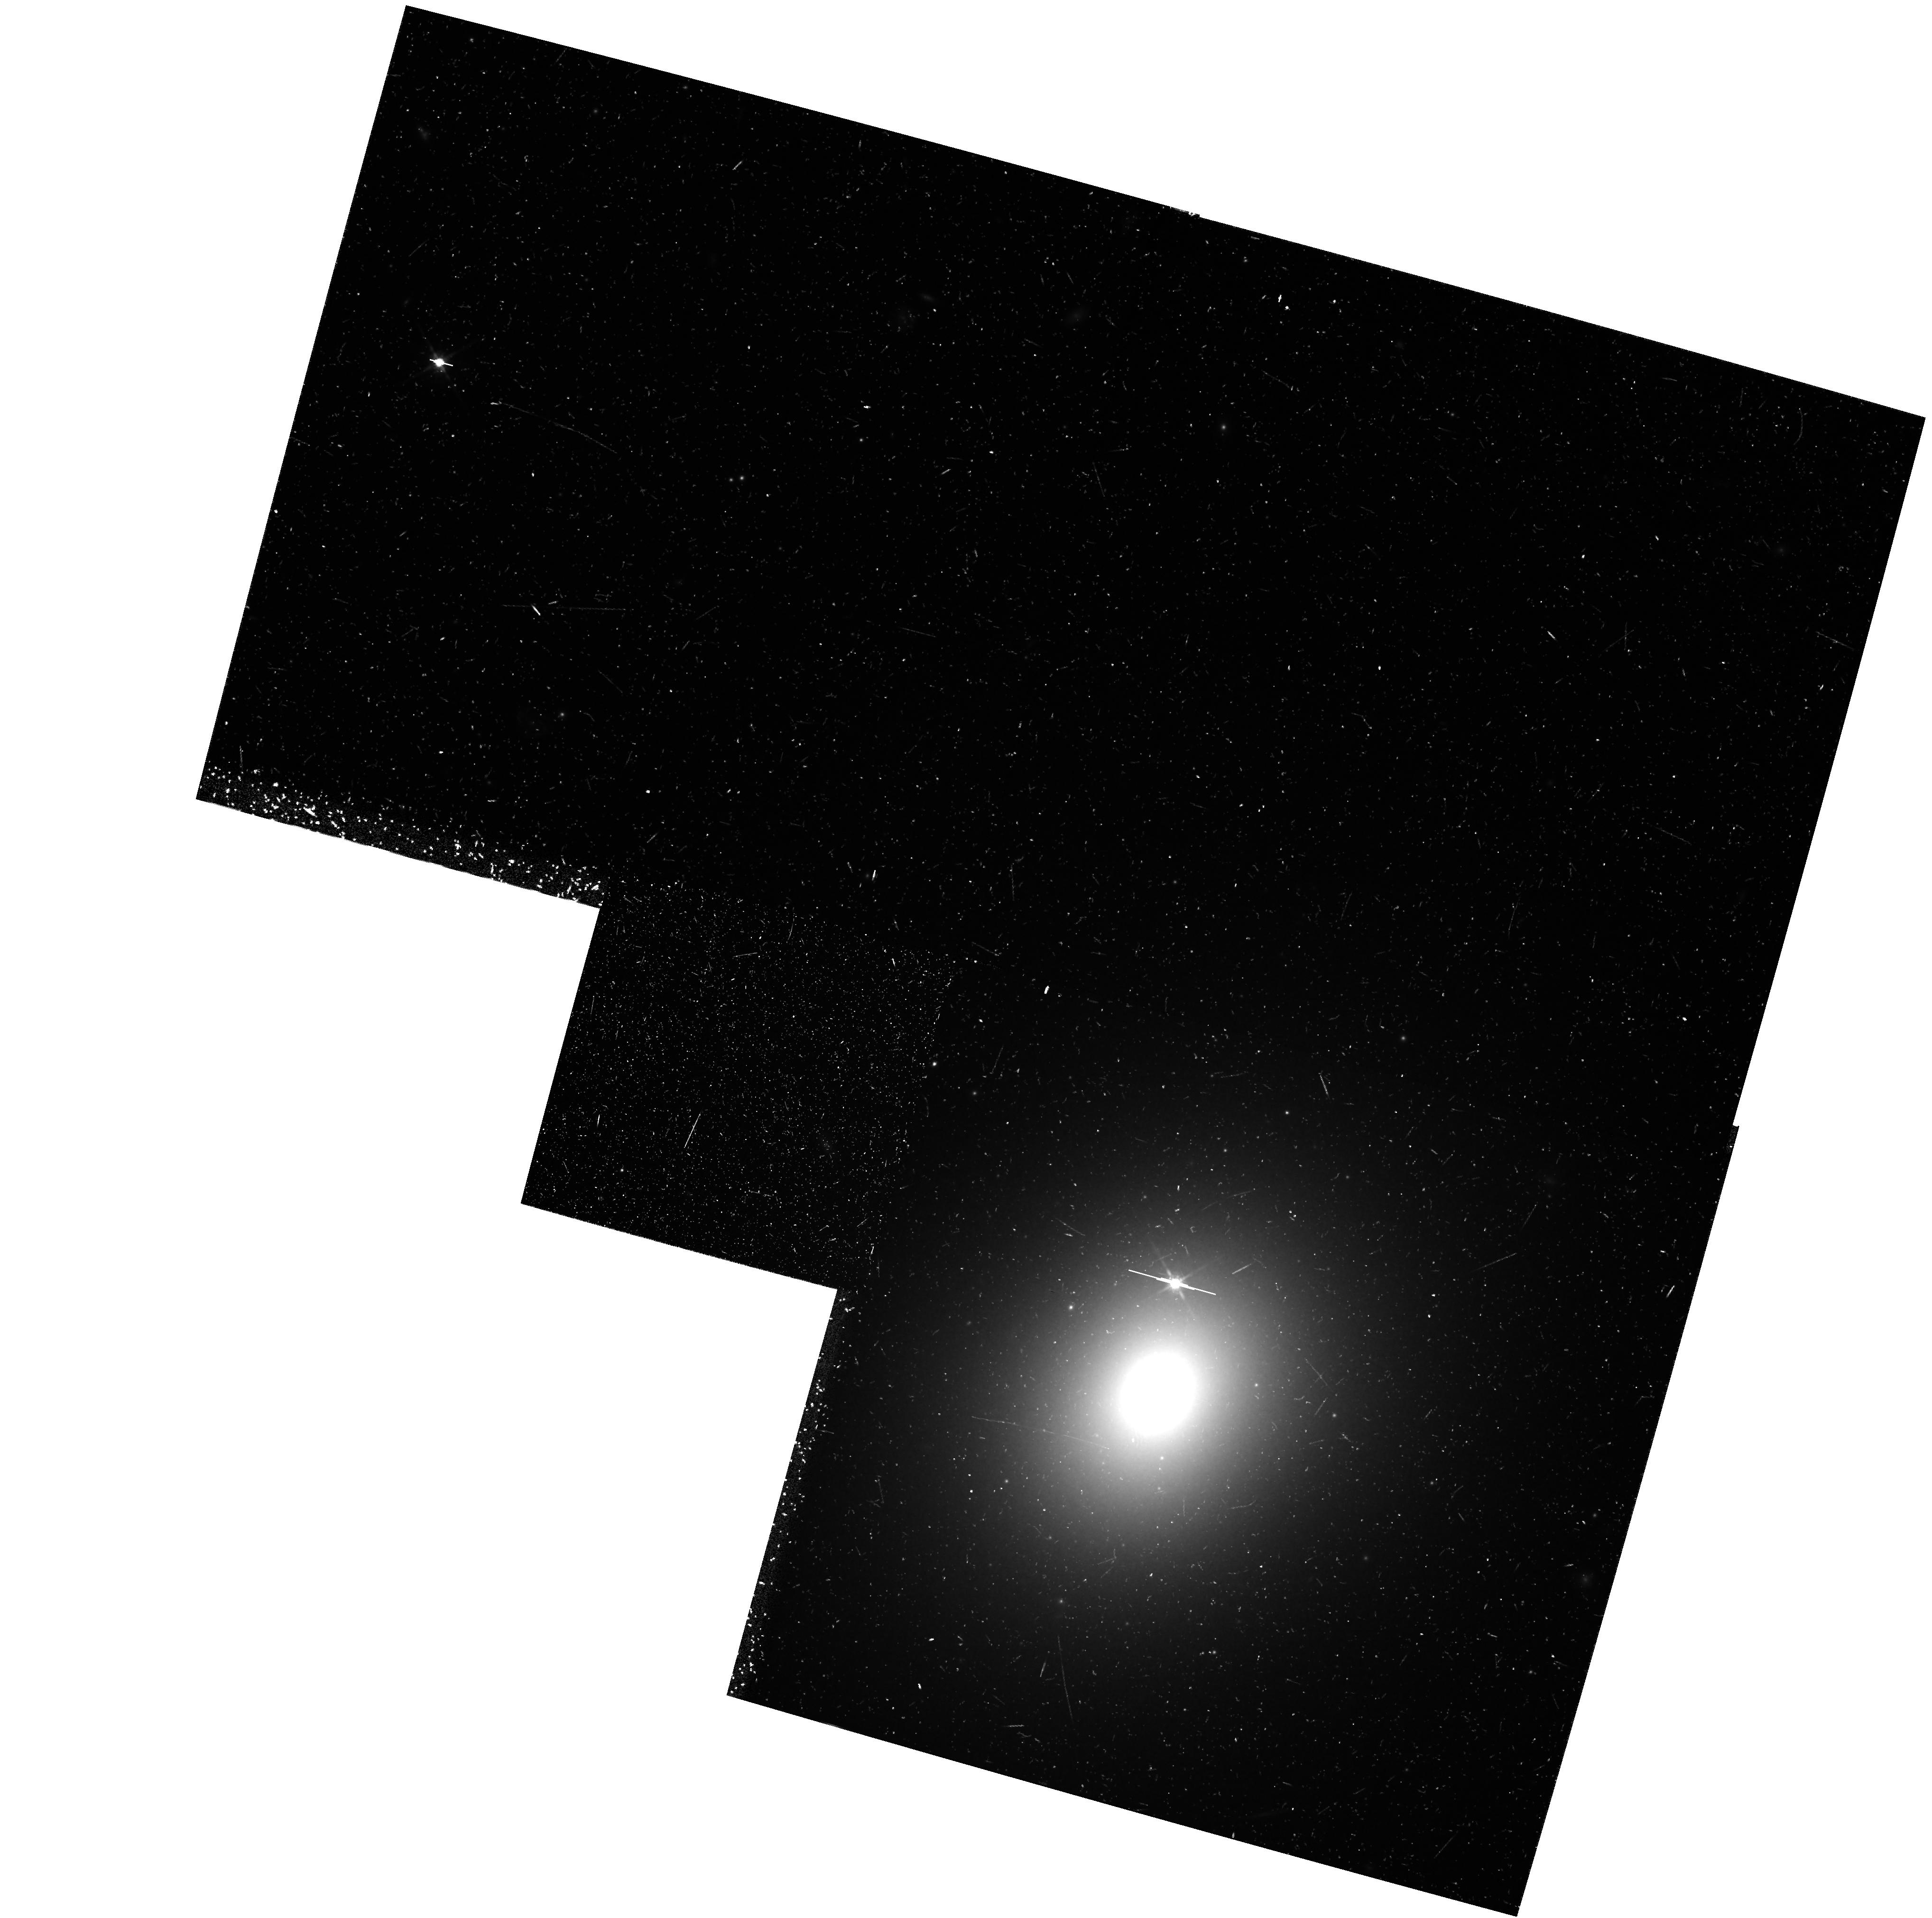
Target: ANYWHERE
Instrument: WFPC2/PC
Filter: F814W
Exposure: 47 min
Observation ID: hst_6252_0f_wfpc2_pc_f814w_u2ot0f

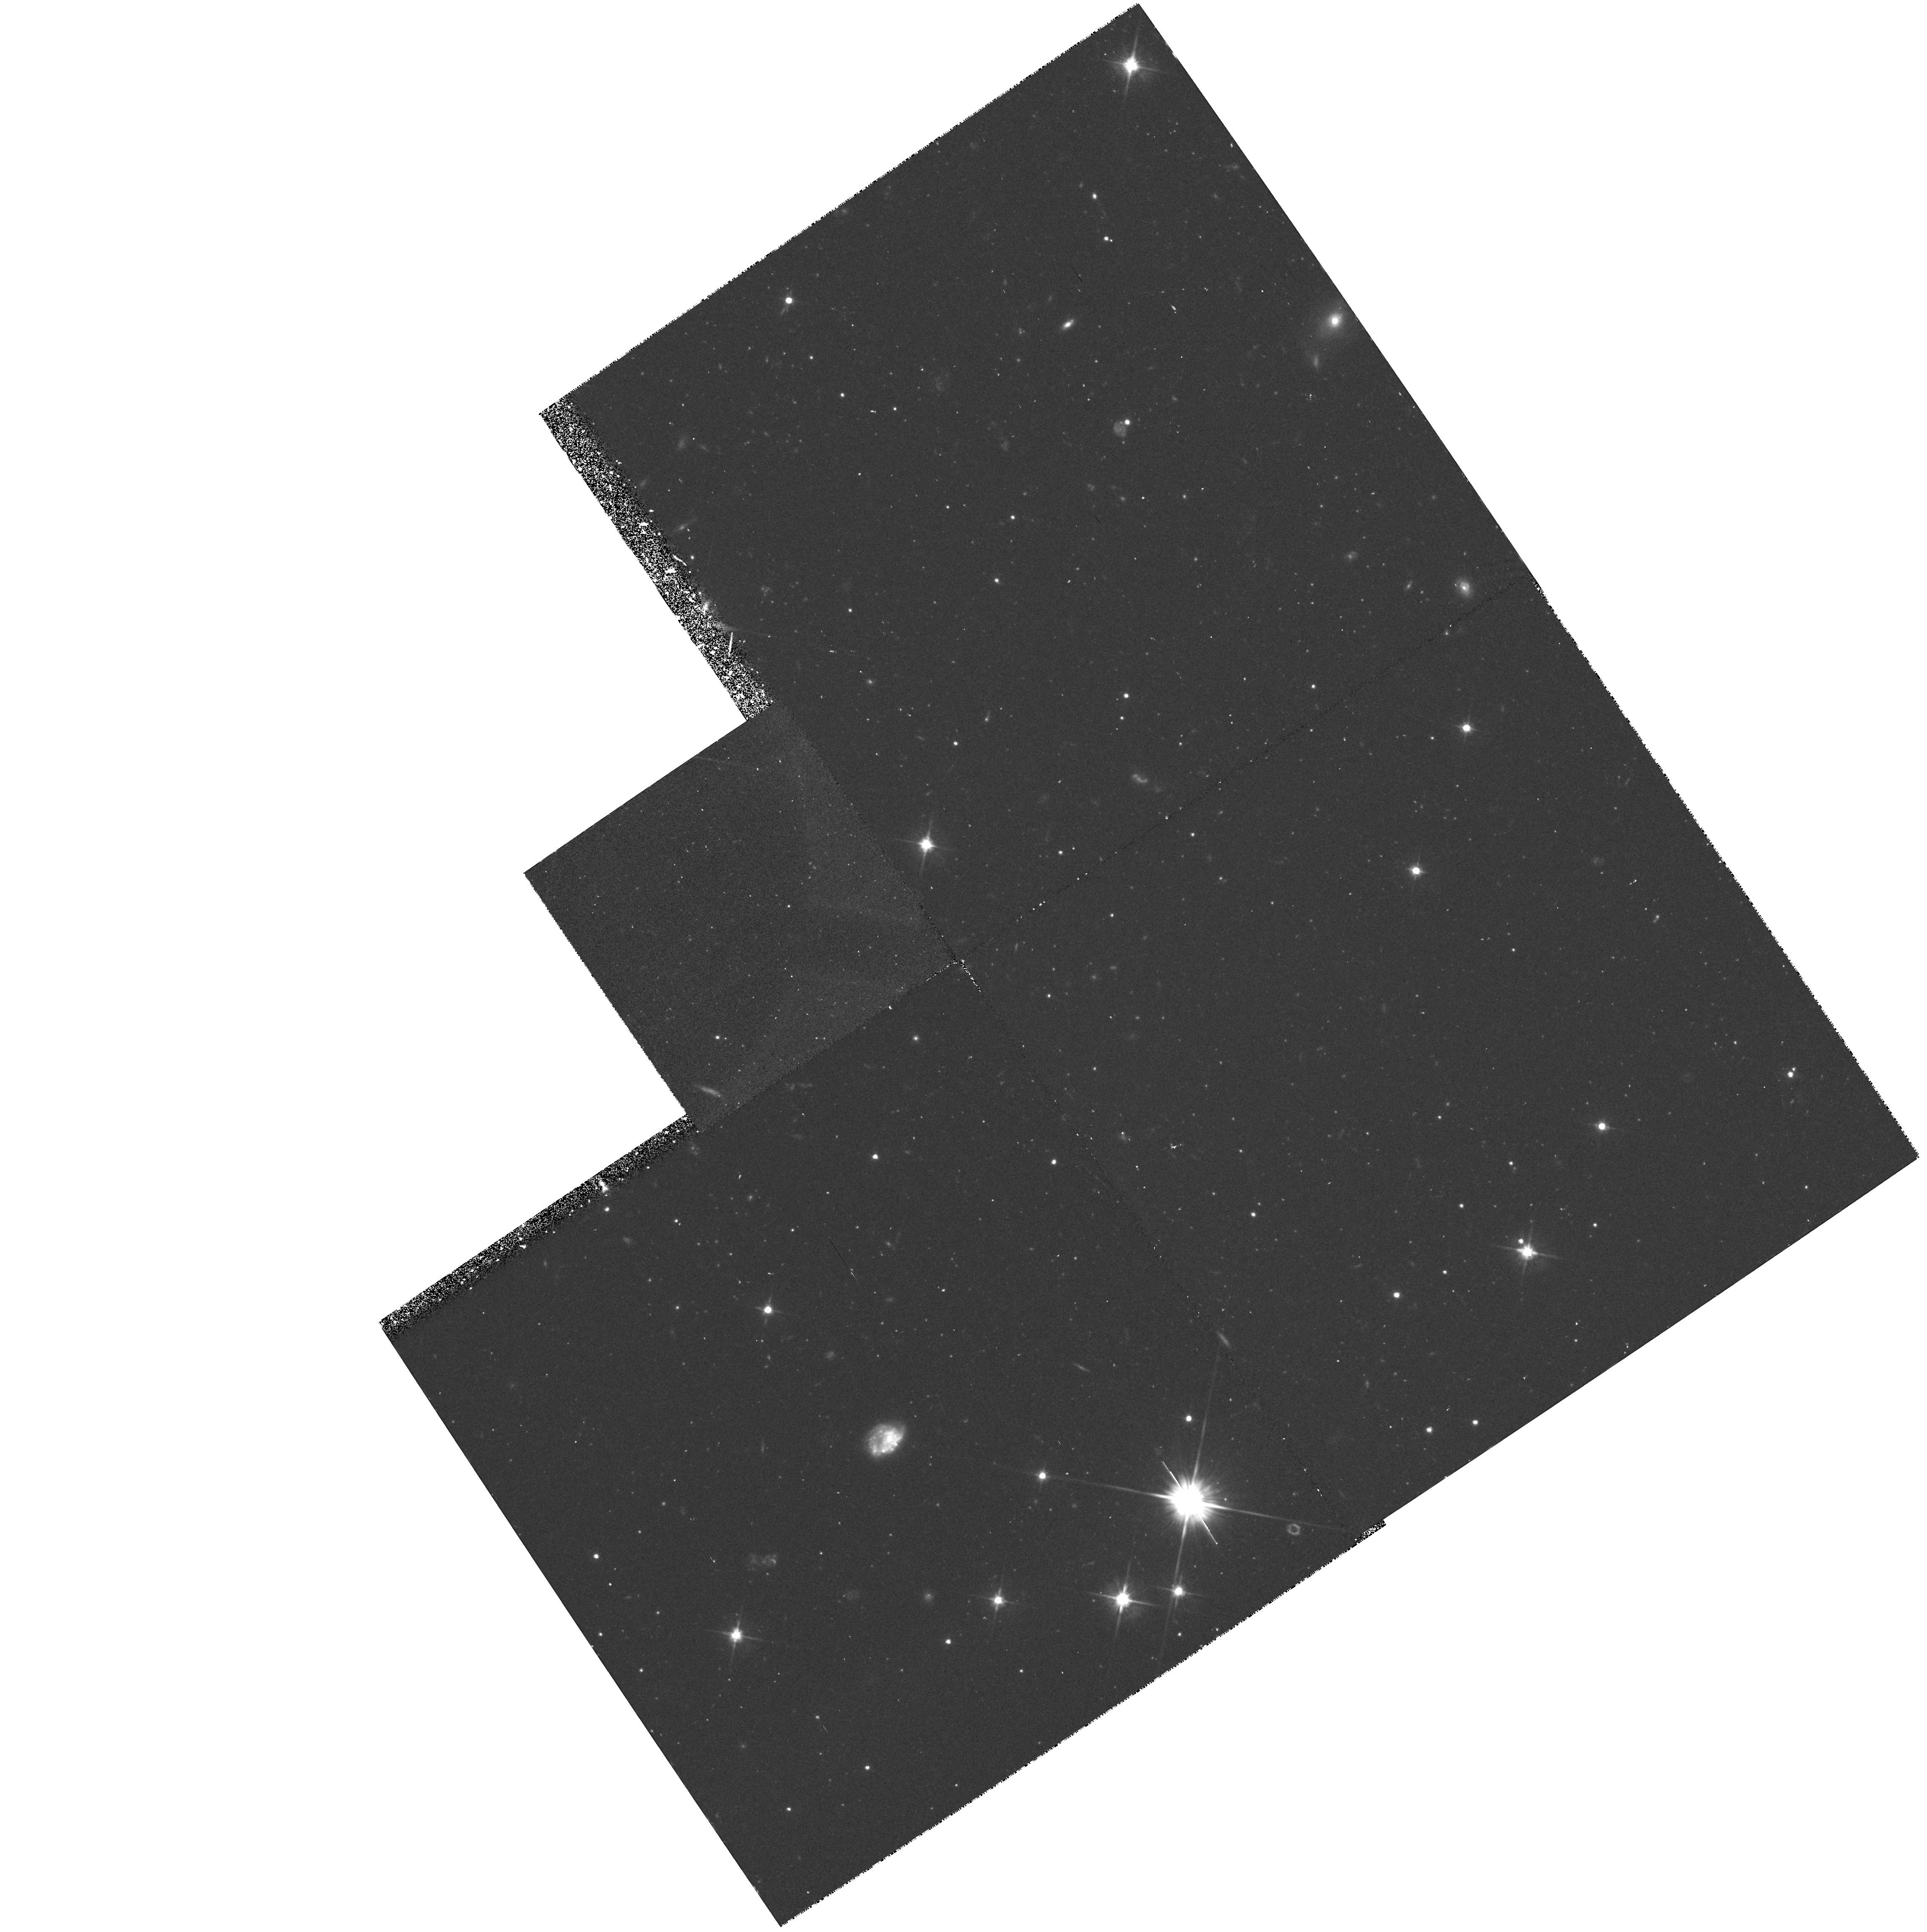
Target: ANYWHERE
Instrument: WFPC2/PC
Filter: F606W
Exposure: 42 min
Observation ID: hst_6252_0d_wfpc2_pc_f606w_u2ot0d

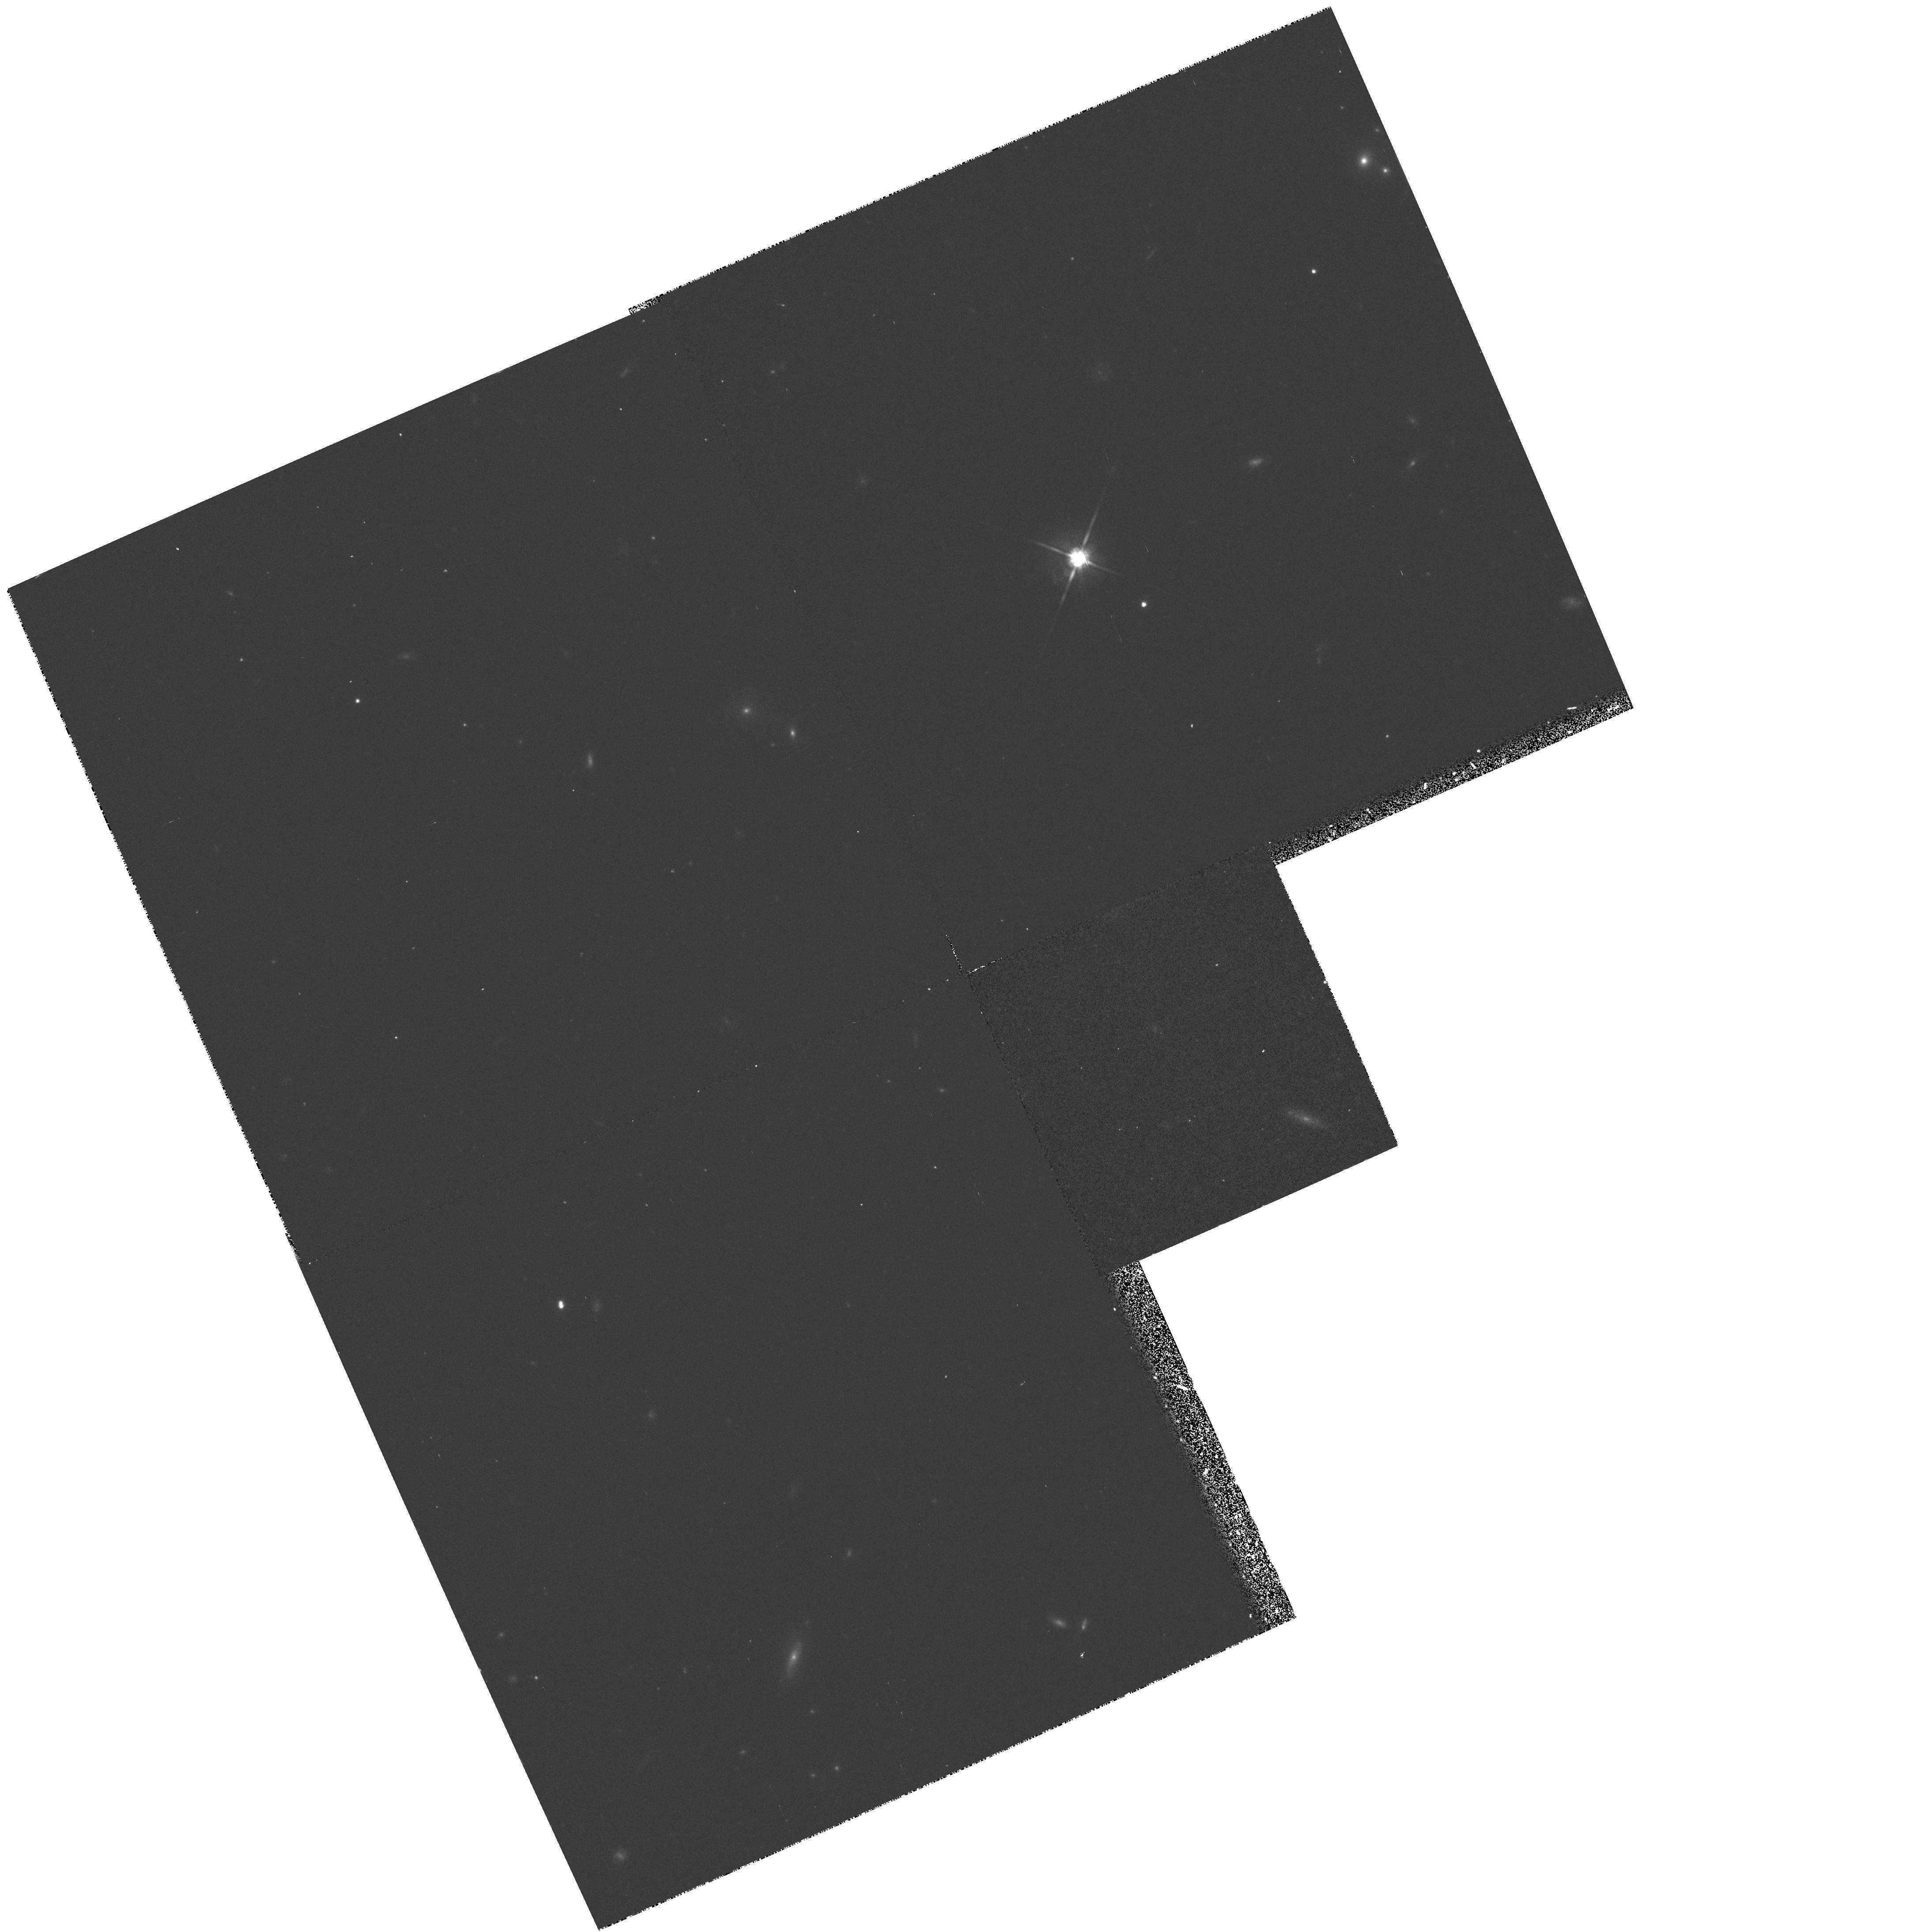
Target: ANYWHERE
Instrument: WFPC2/PC
Filter: F814W
Exposure: 17 min
Observation ID: hst_6252_0m_wfpc2_pc_f814w_u2ot0m

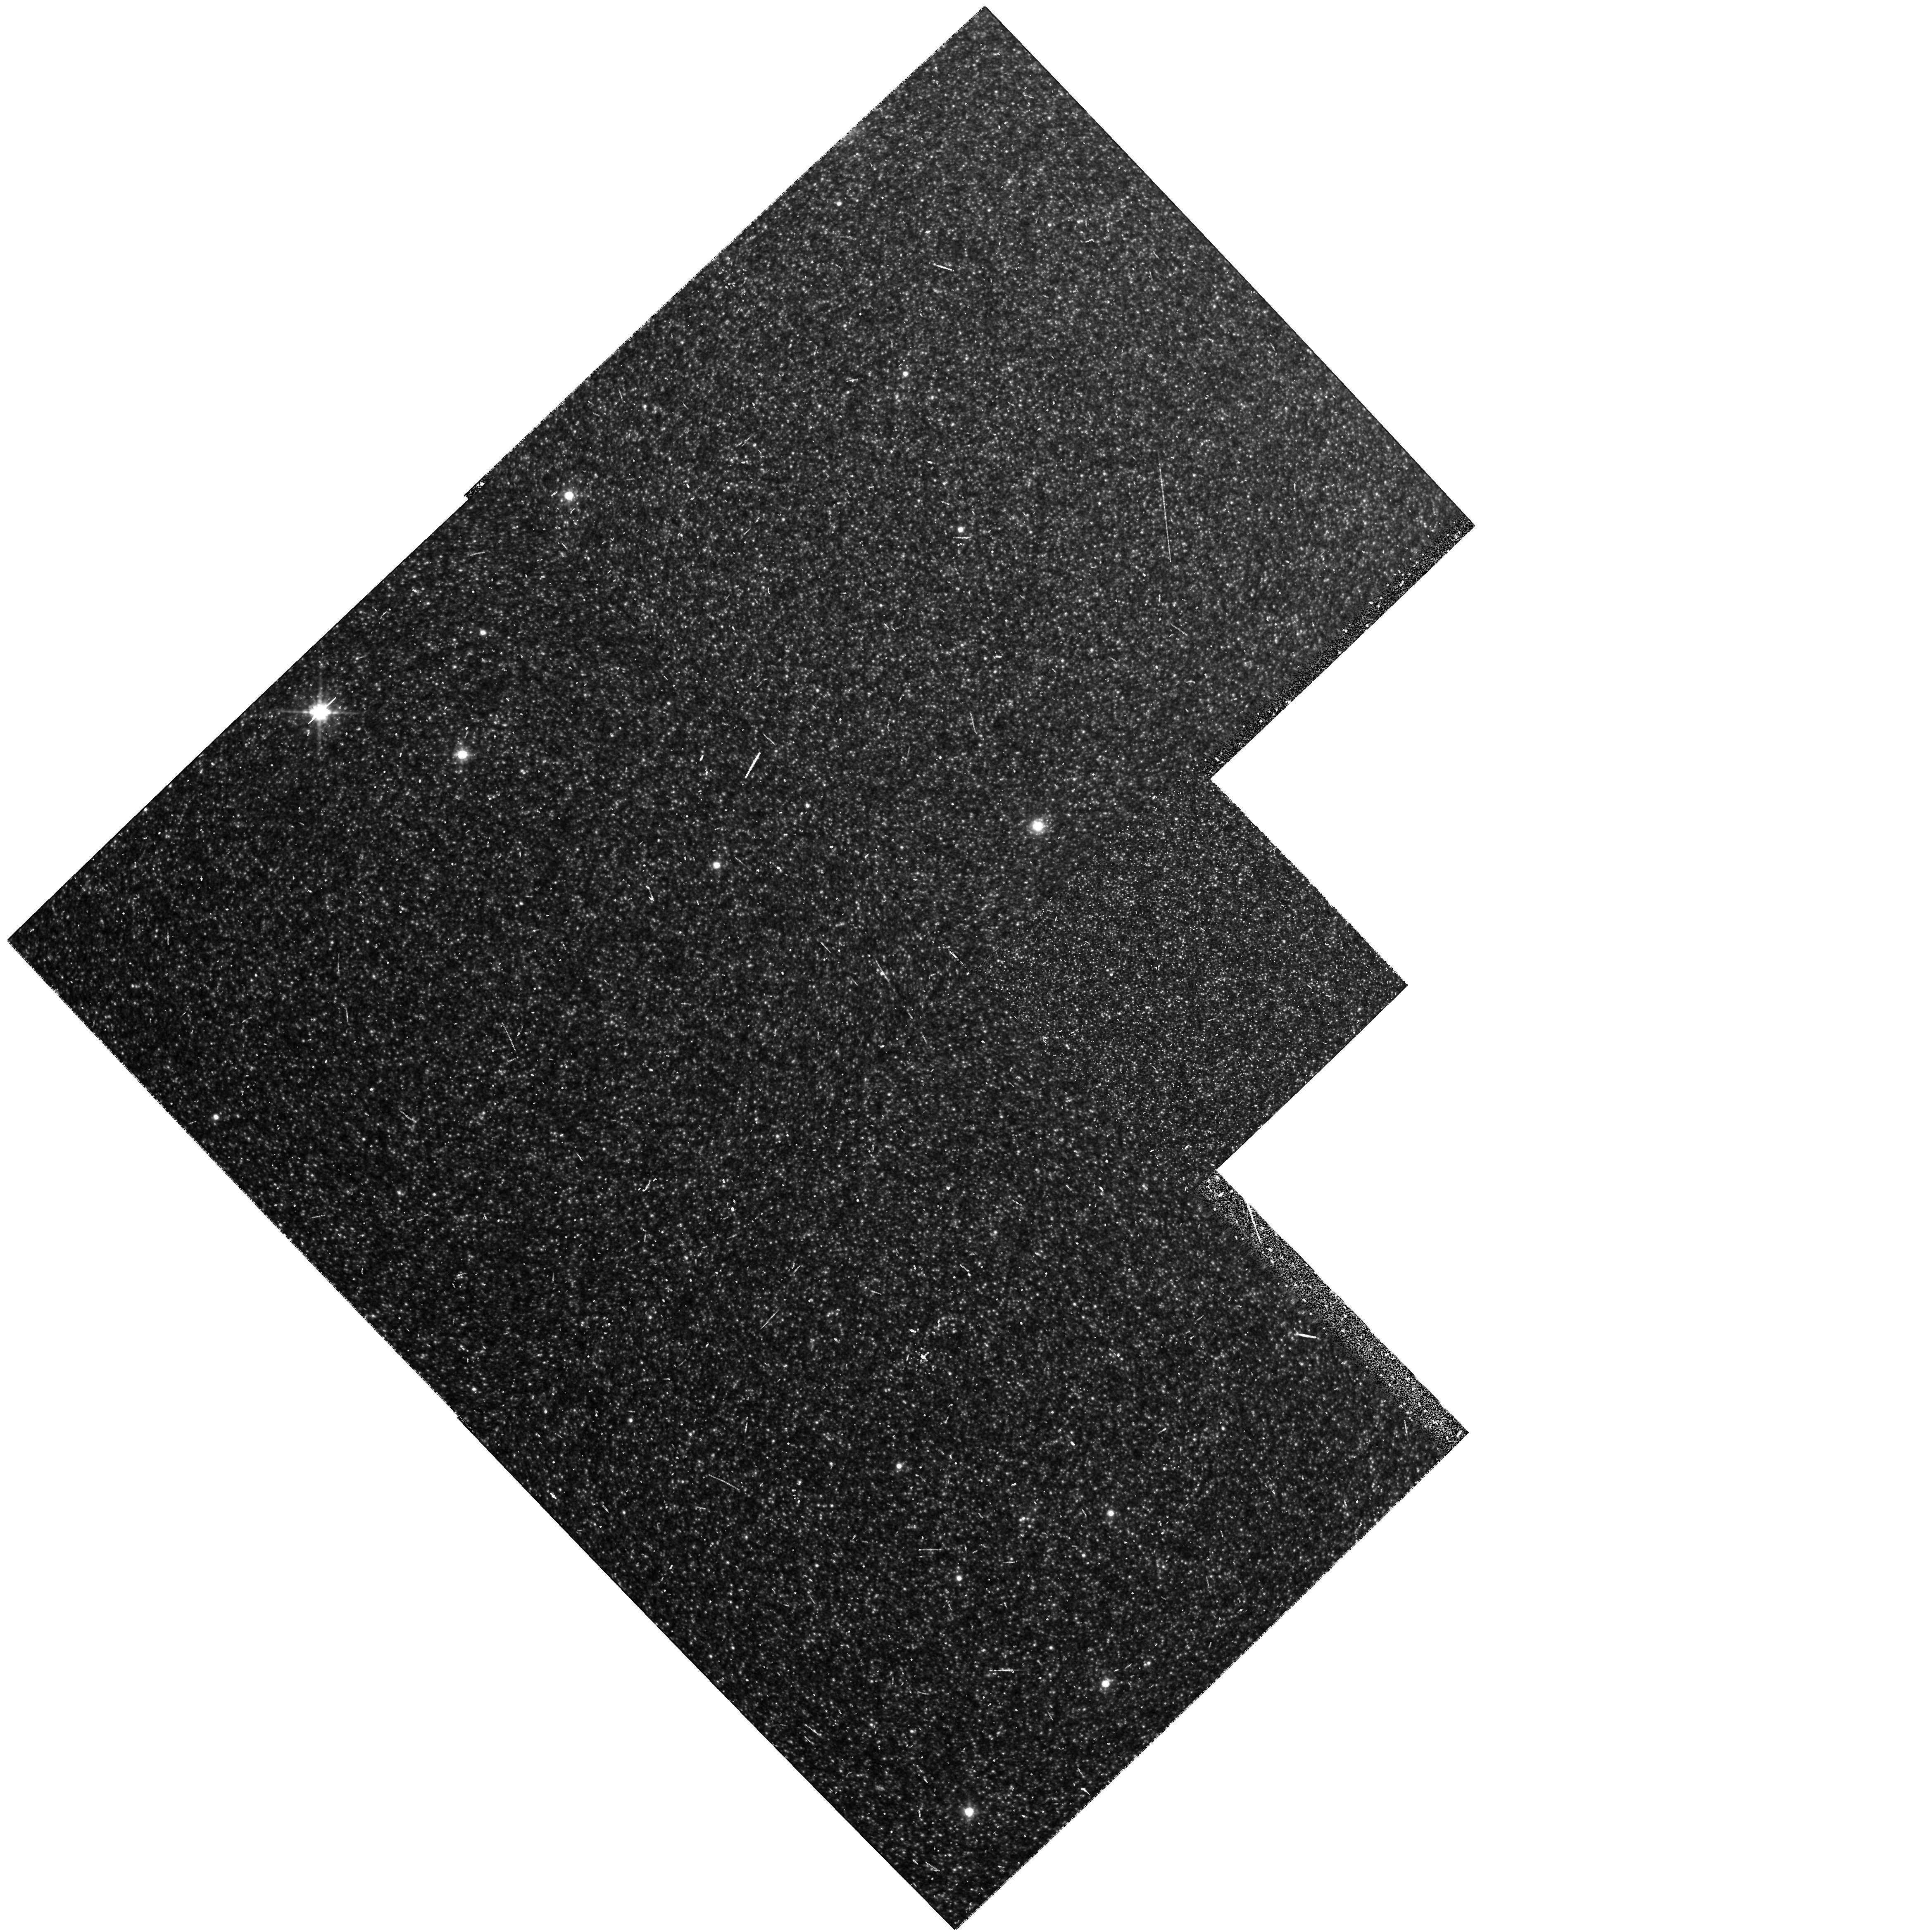
Target: ANYWHERE
Instrument: WFPC2/PC
Filter: F814W
Exposure: 8 min
Observation ID: hst_6252_0t_wfpc2_pc_f814w_u2ot0t

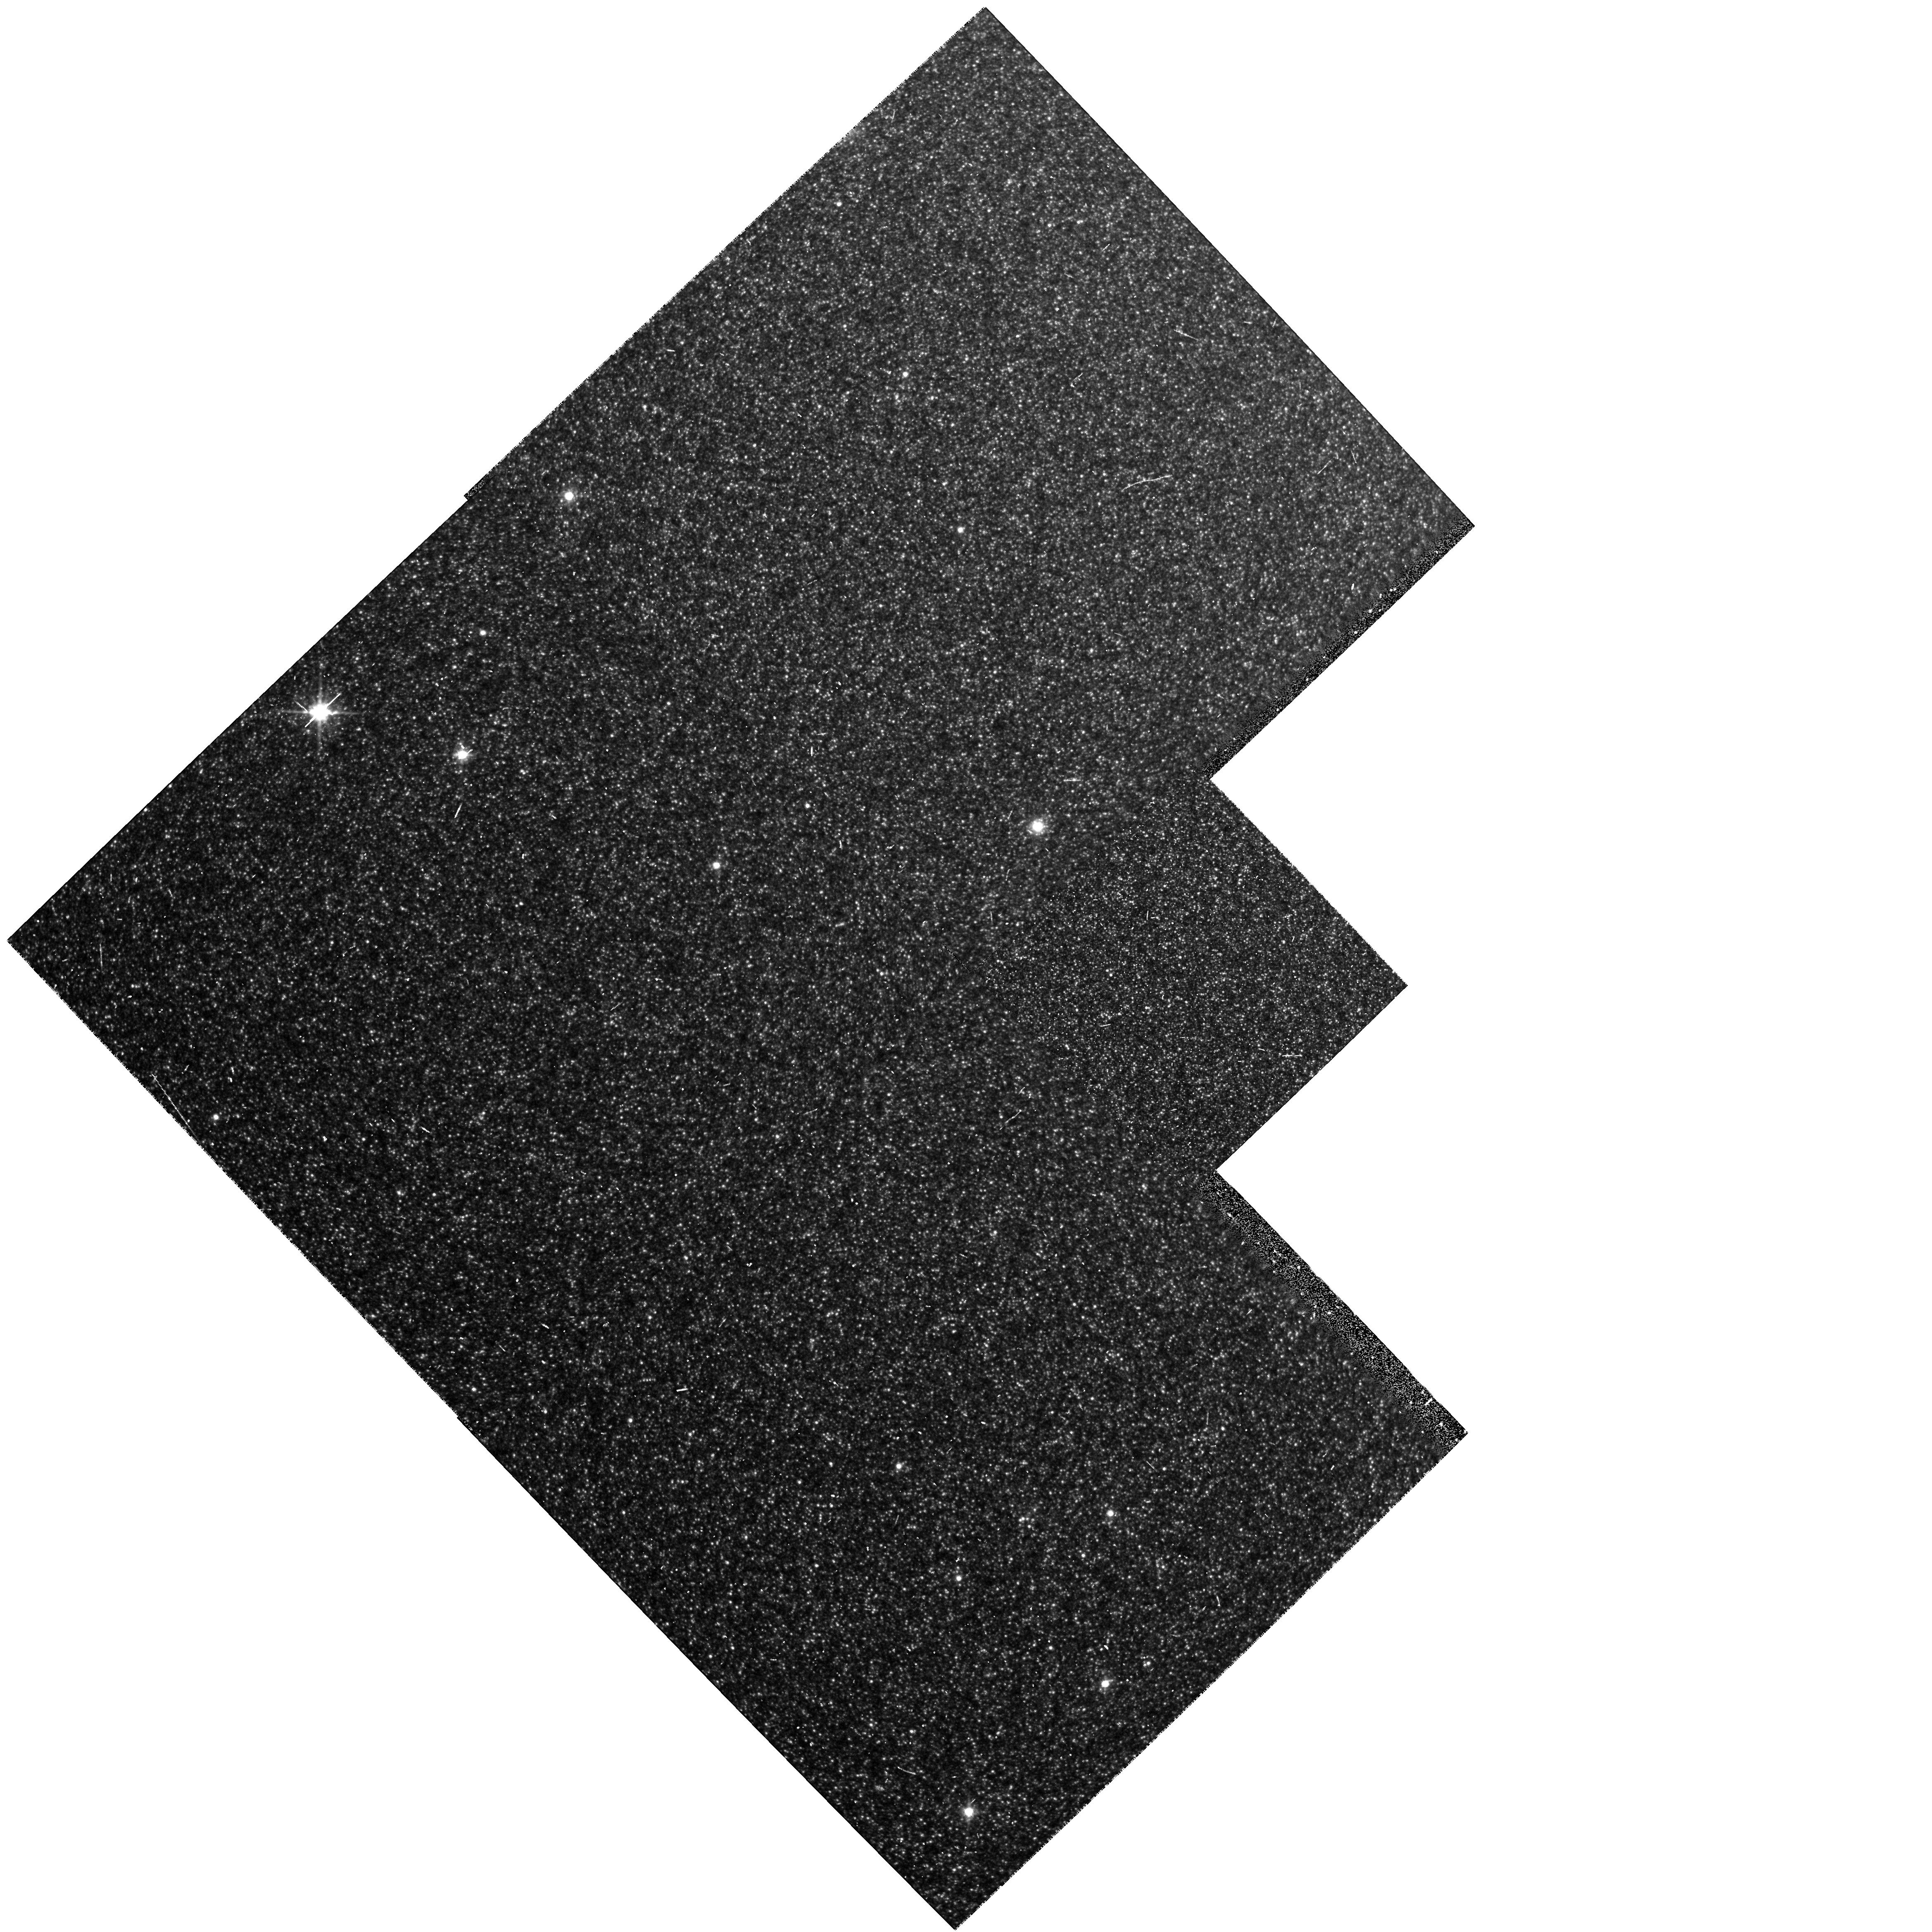
Target: ANYWHERE
Instrument: WFPC2/PC
Filter: F814W
Exposure: 10 min
Observation ID: hst_6252_0u_wfpc2_pc_f814w_u2ot0u

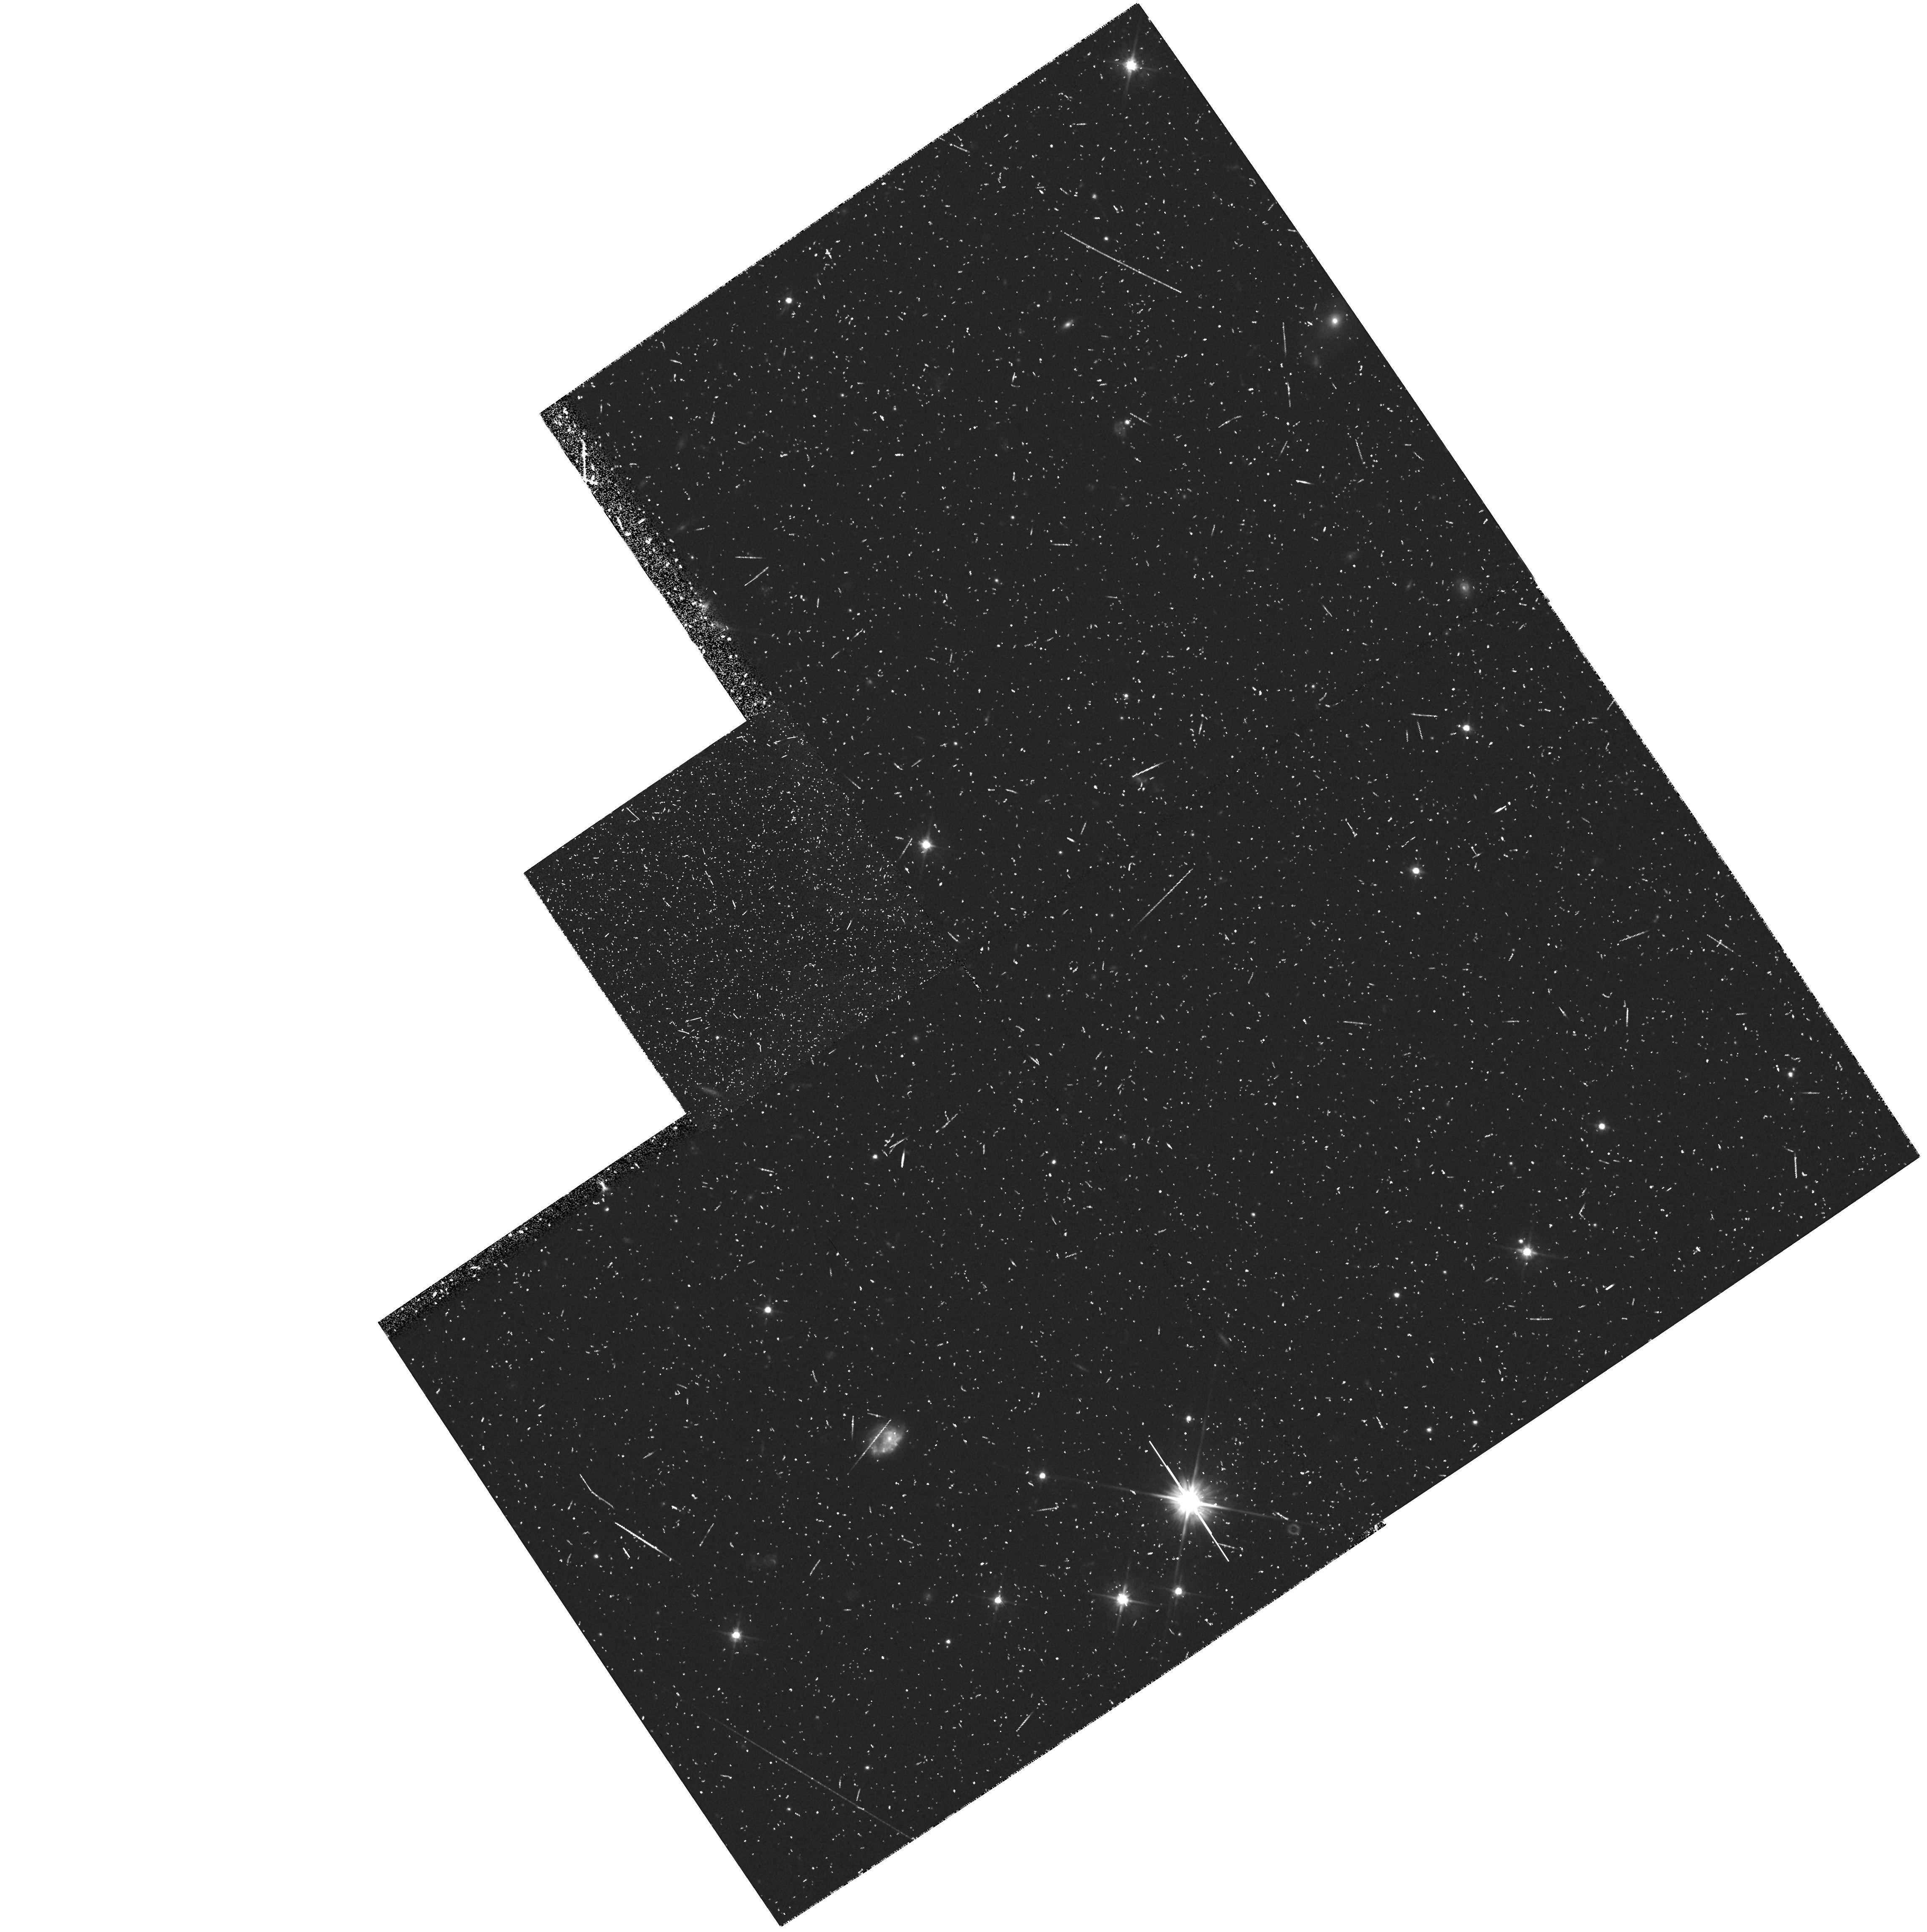
Target: ANYWHERE
Instrument: WFPC2/PC
Filter: F606W
Exposure: 27 min
Observation ID: hst_6252_0c_wfpc2_pc_f606w_u2ot0c

GTO PURE PARALLEL PROGRAM - CYCLE 4 CRAFTING TEST (PI: Groth, Edward J.)

The parallel program described here provides a random sample of galaxies in a large number of high latitude fields. Galactic star counts and the structure of the galactic halo will also be studied. The proposed exposures utilize the WFPC2 in parallel mode when another instrument is prime at high galactic latitude. The expectation is that these fields will represent a fair sample of the universe and the Galactic halo. This is a continuation of proposal 4849 into cycle 4. It is more or less identical except cycle 4 => cycle 5.